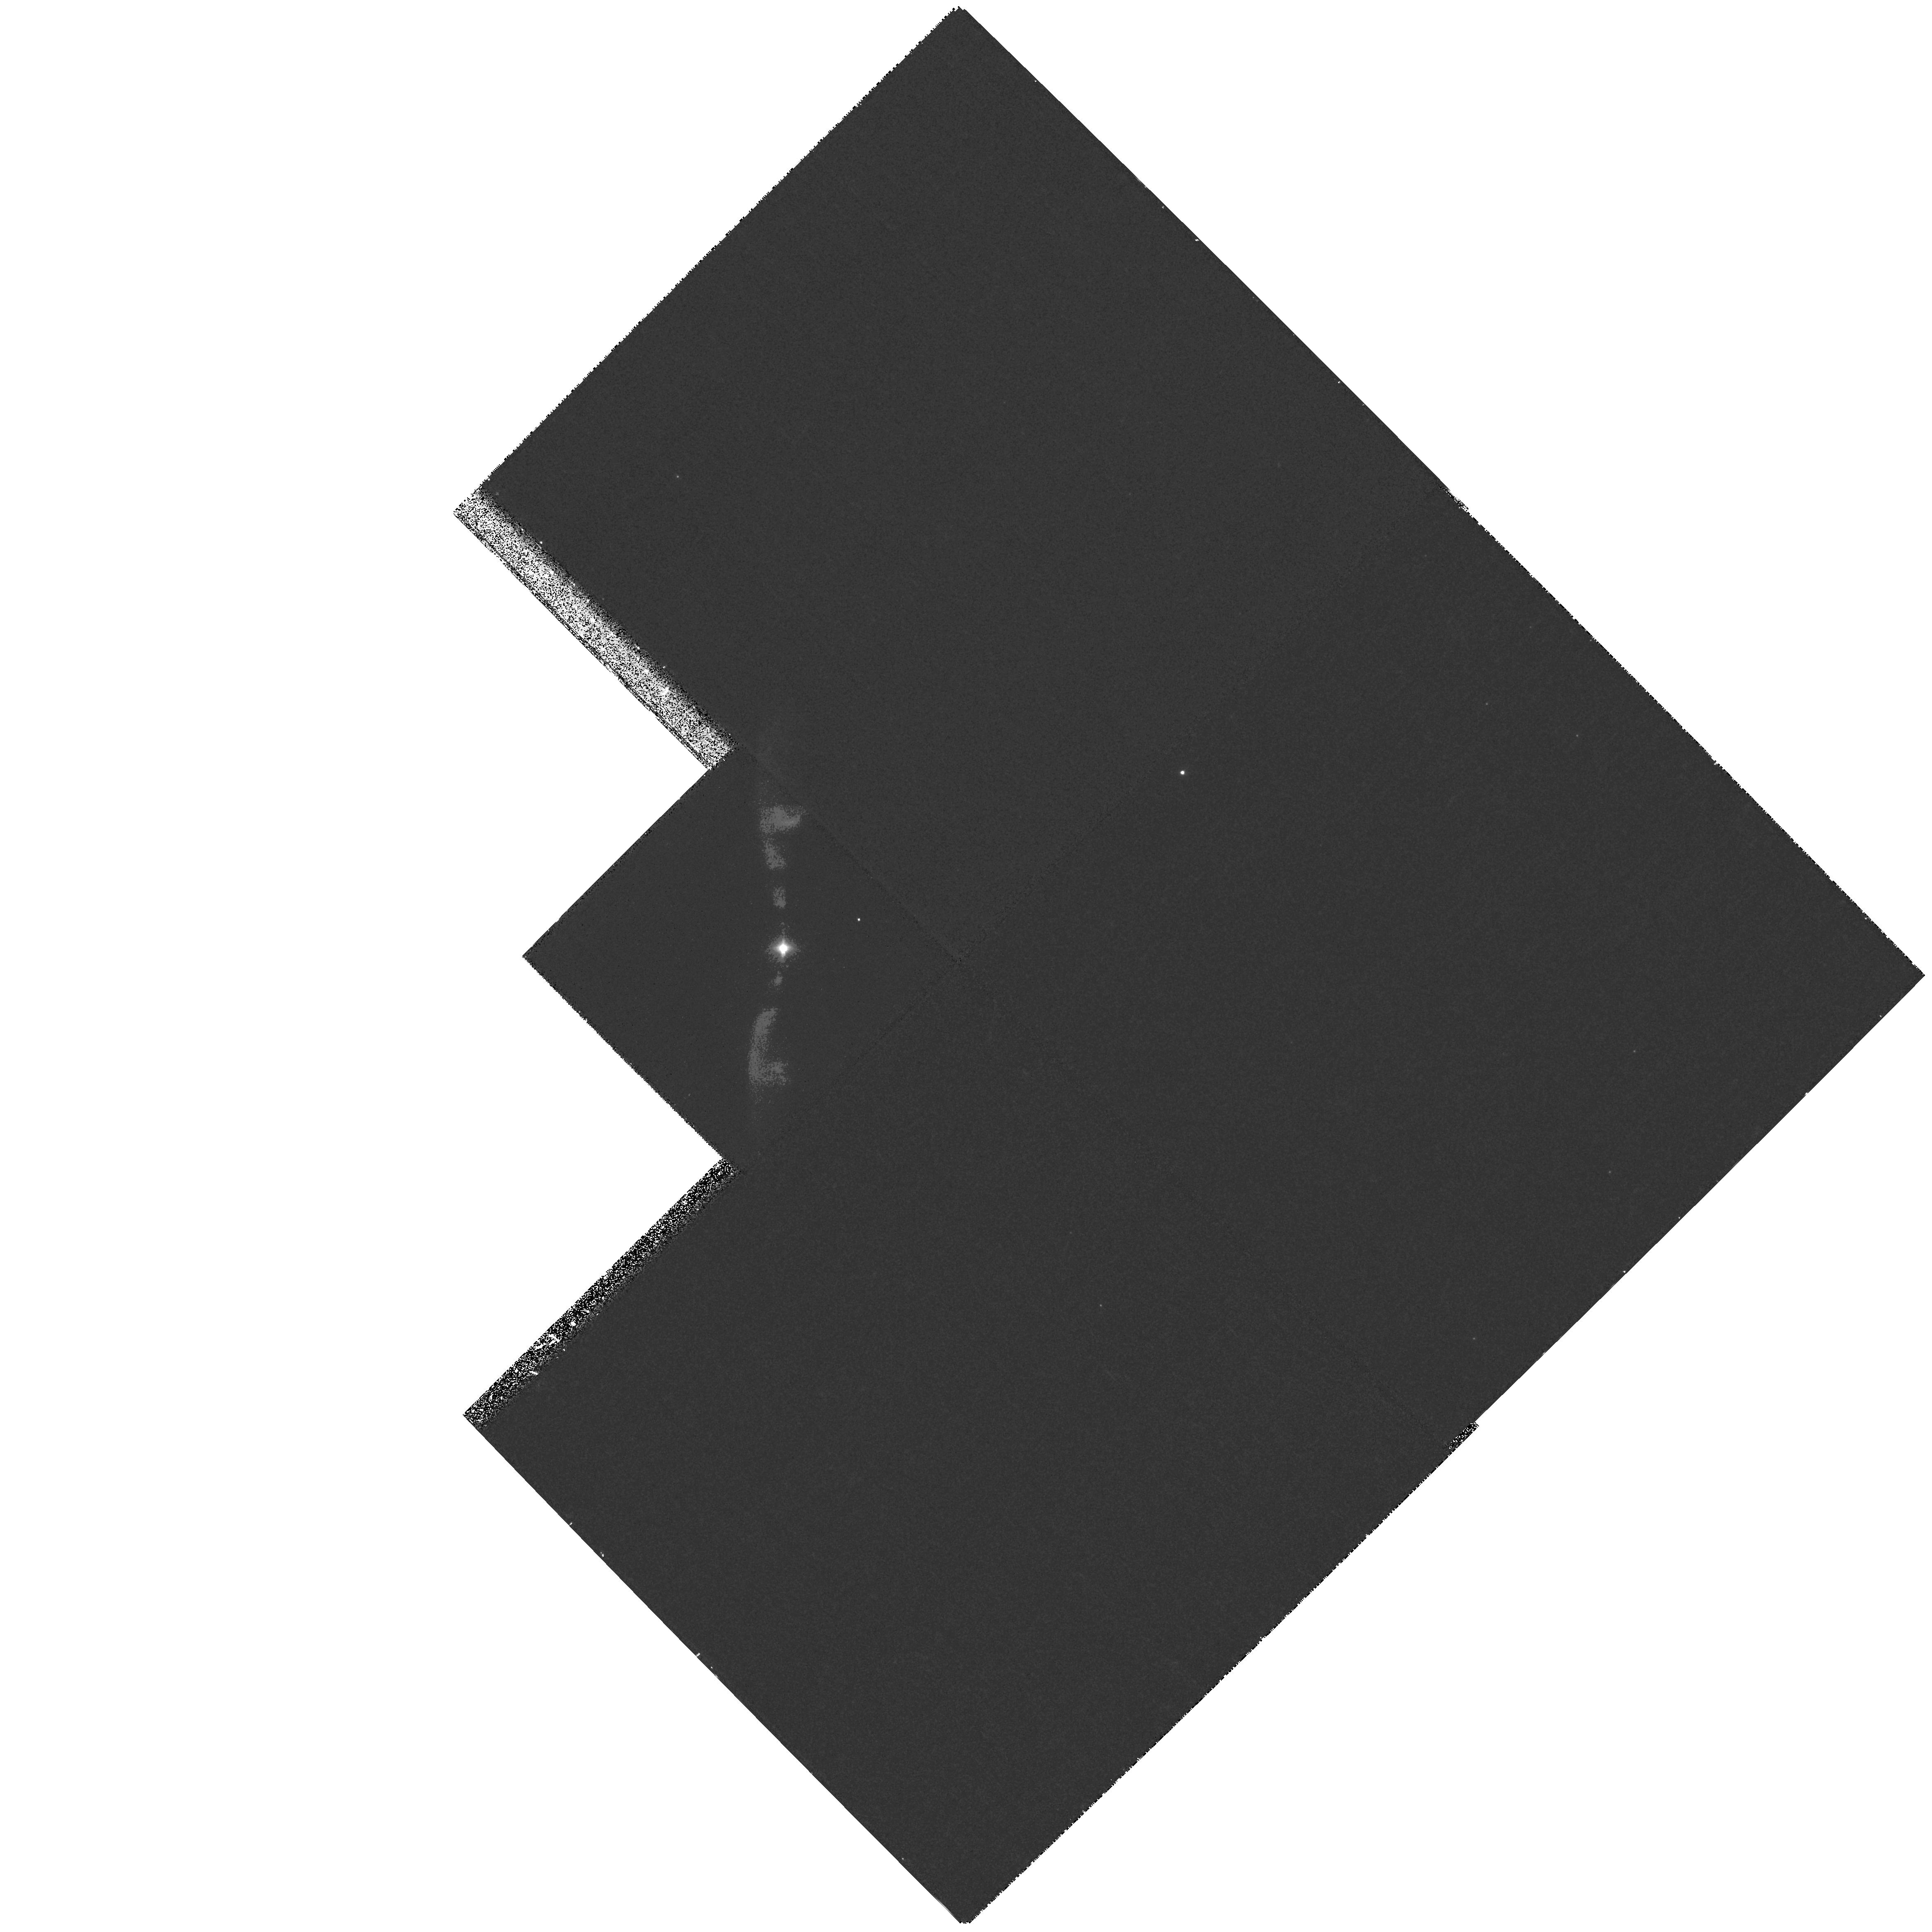
Target: M2-9-WFPC2
Instrument: WFPC2/PC
Filter: F502N
Exposure: 17 min
Observation ID: hst_9050_01_wfpc2_pc_f502n_u6ci01

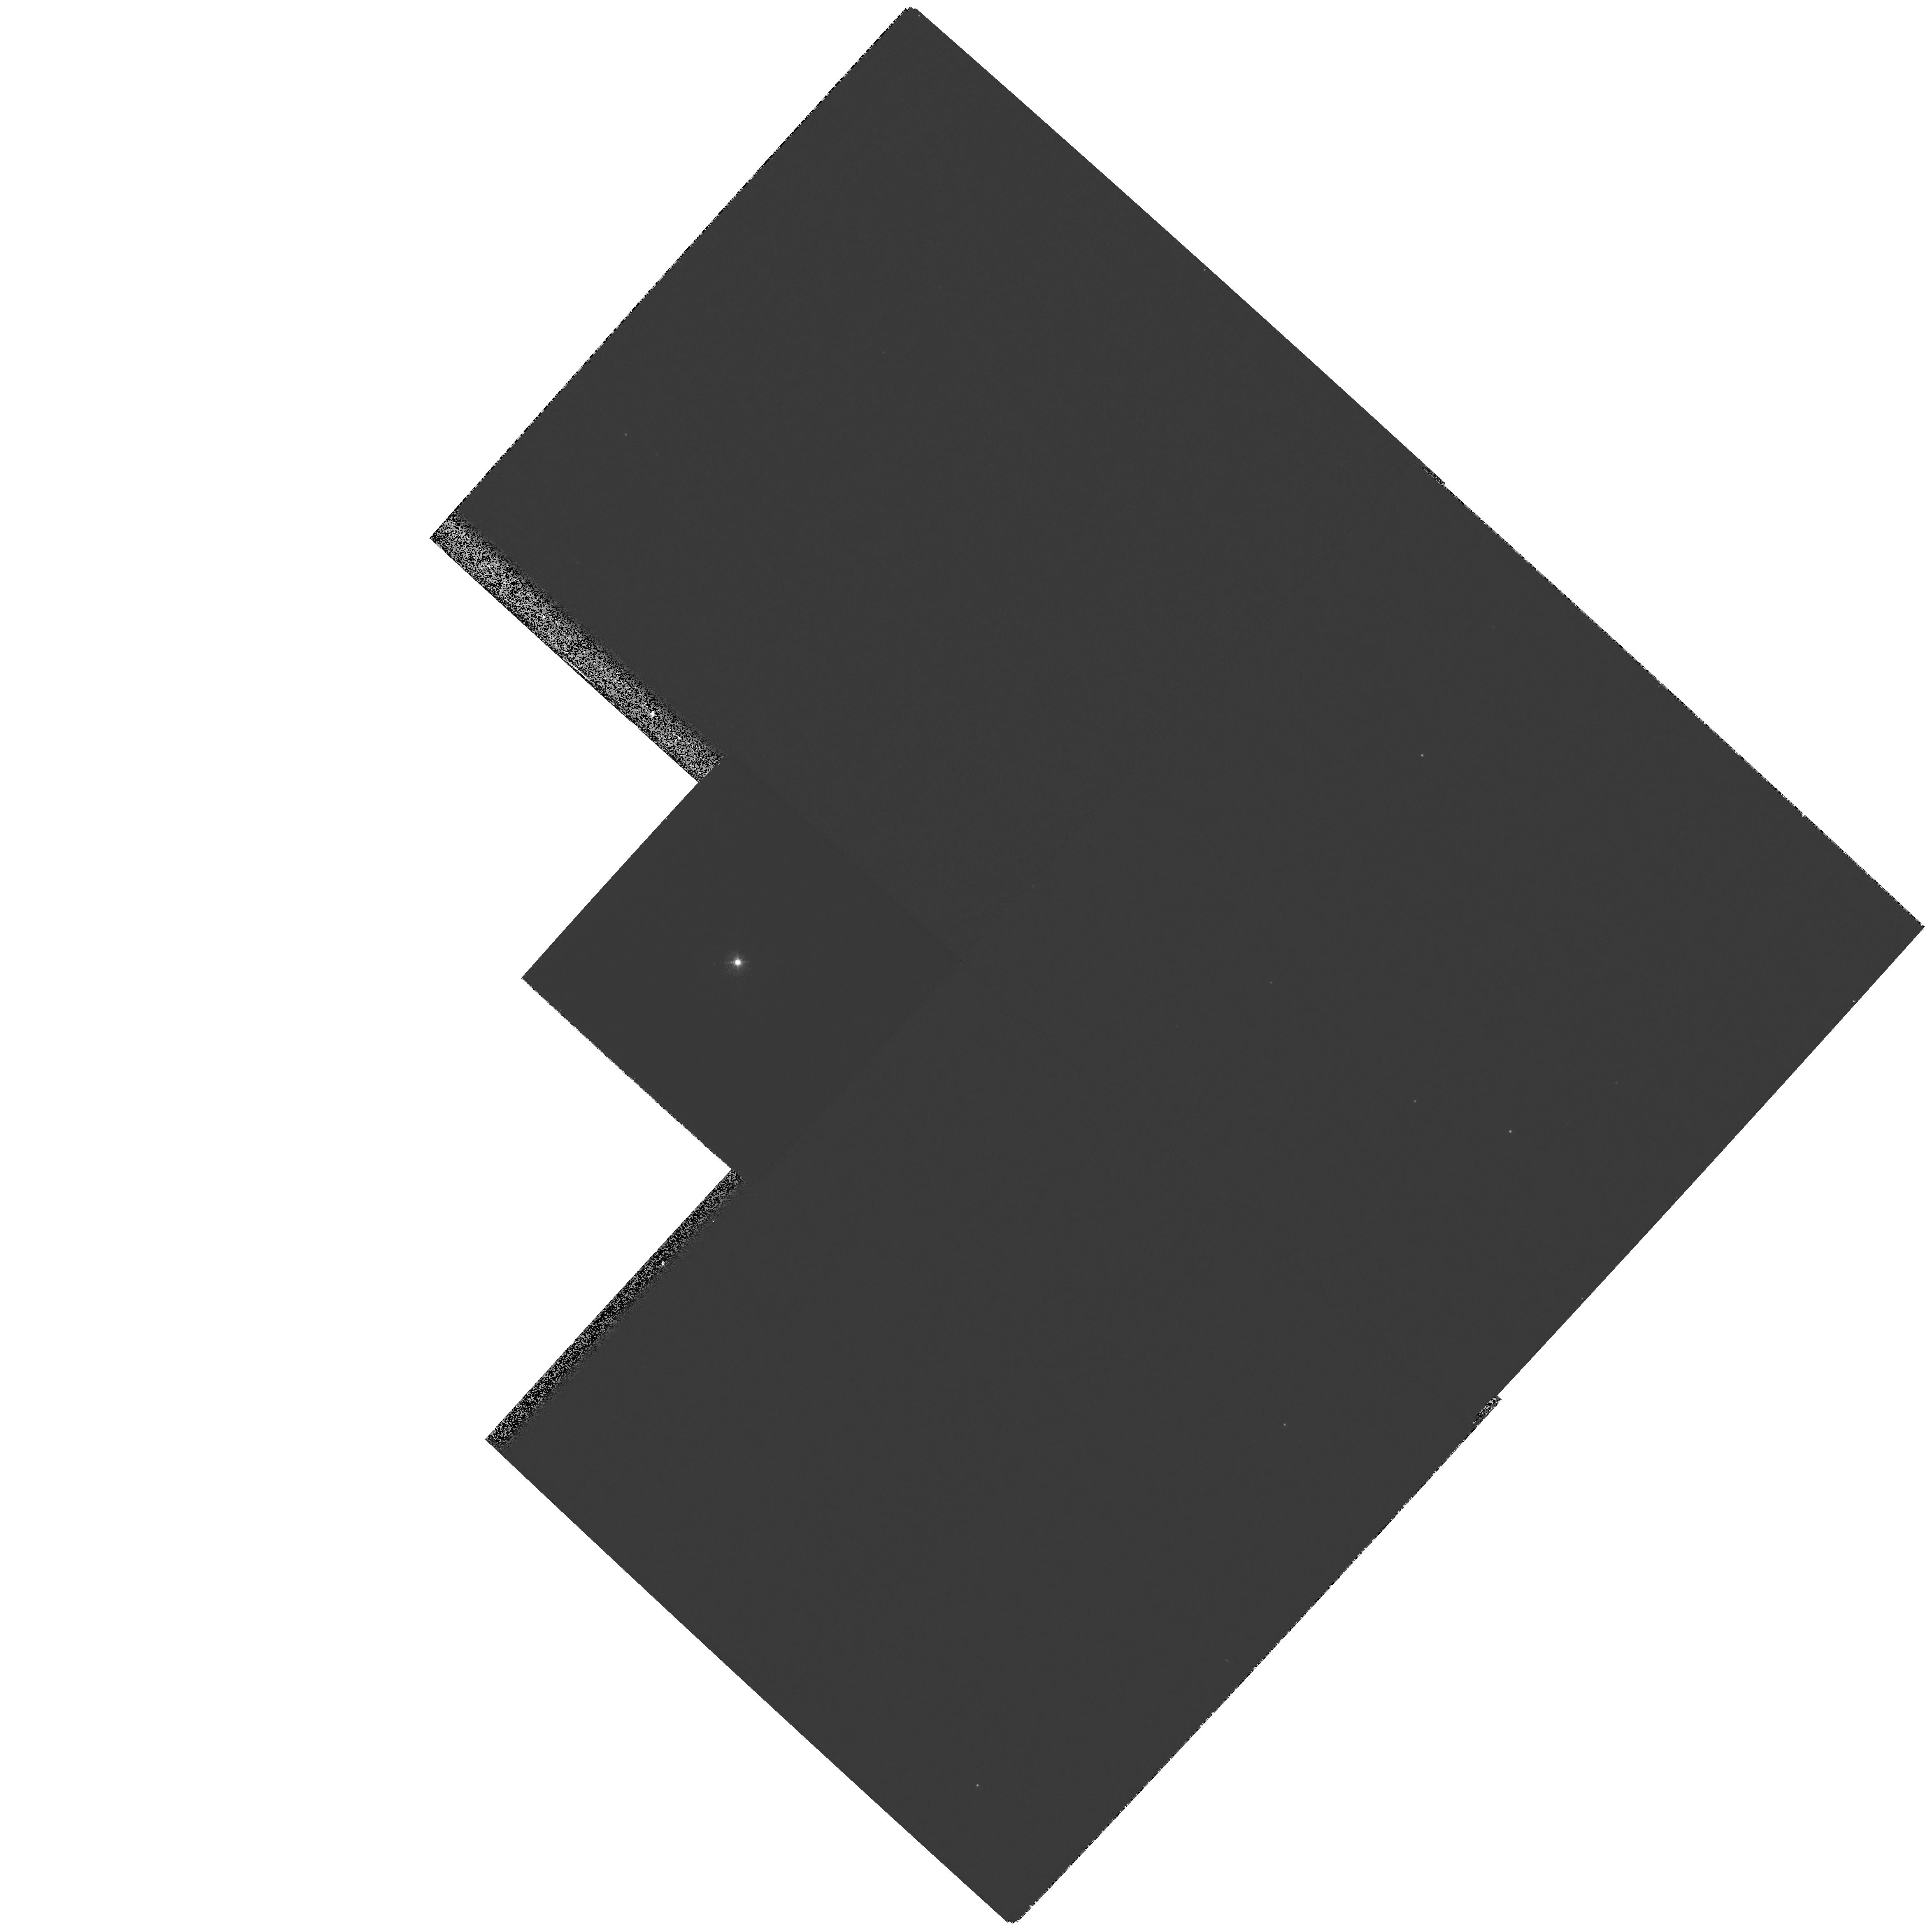
Target: HE2-104-WFPC2
Instrument: WFPC2/PC
Filter: F656N
Exposure: 1 min
Observation ID: hst_9050_53_wfpc2_pc_f656n_u6ci53

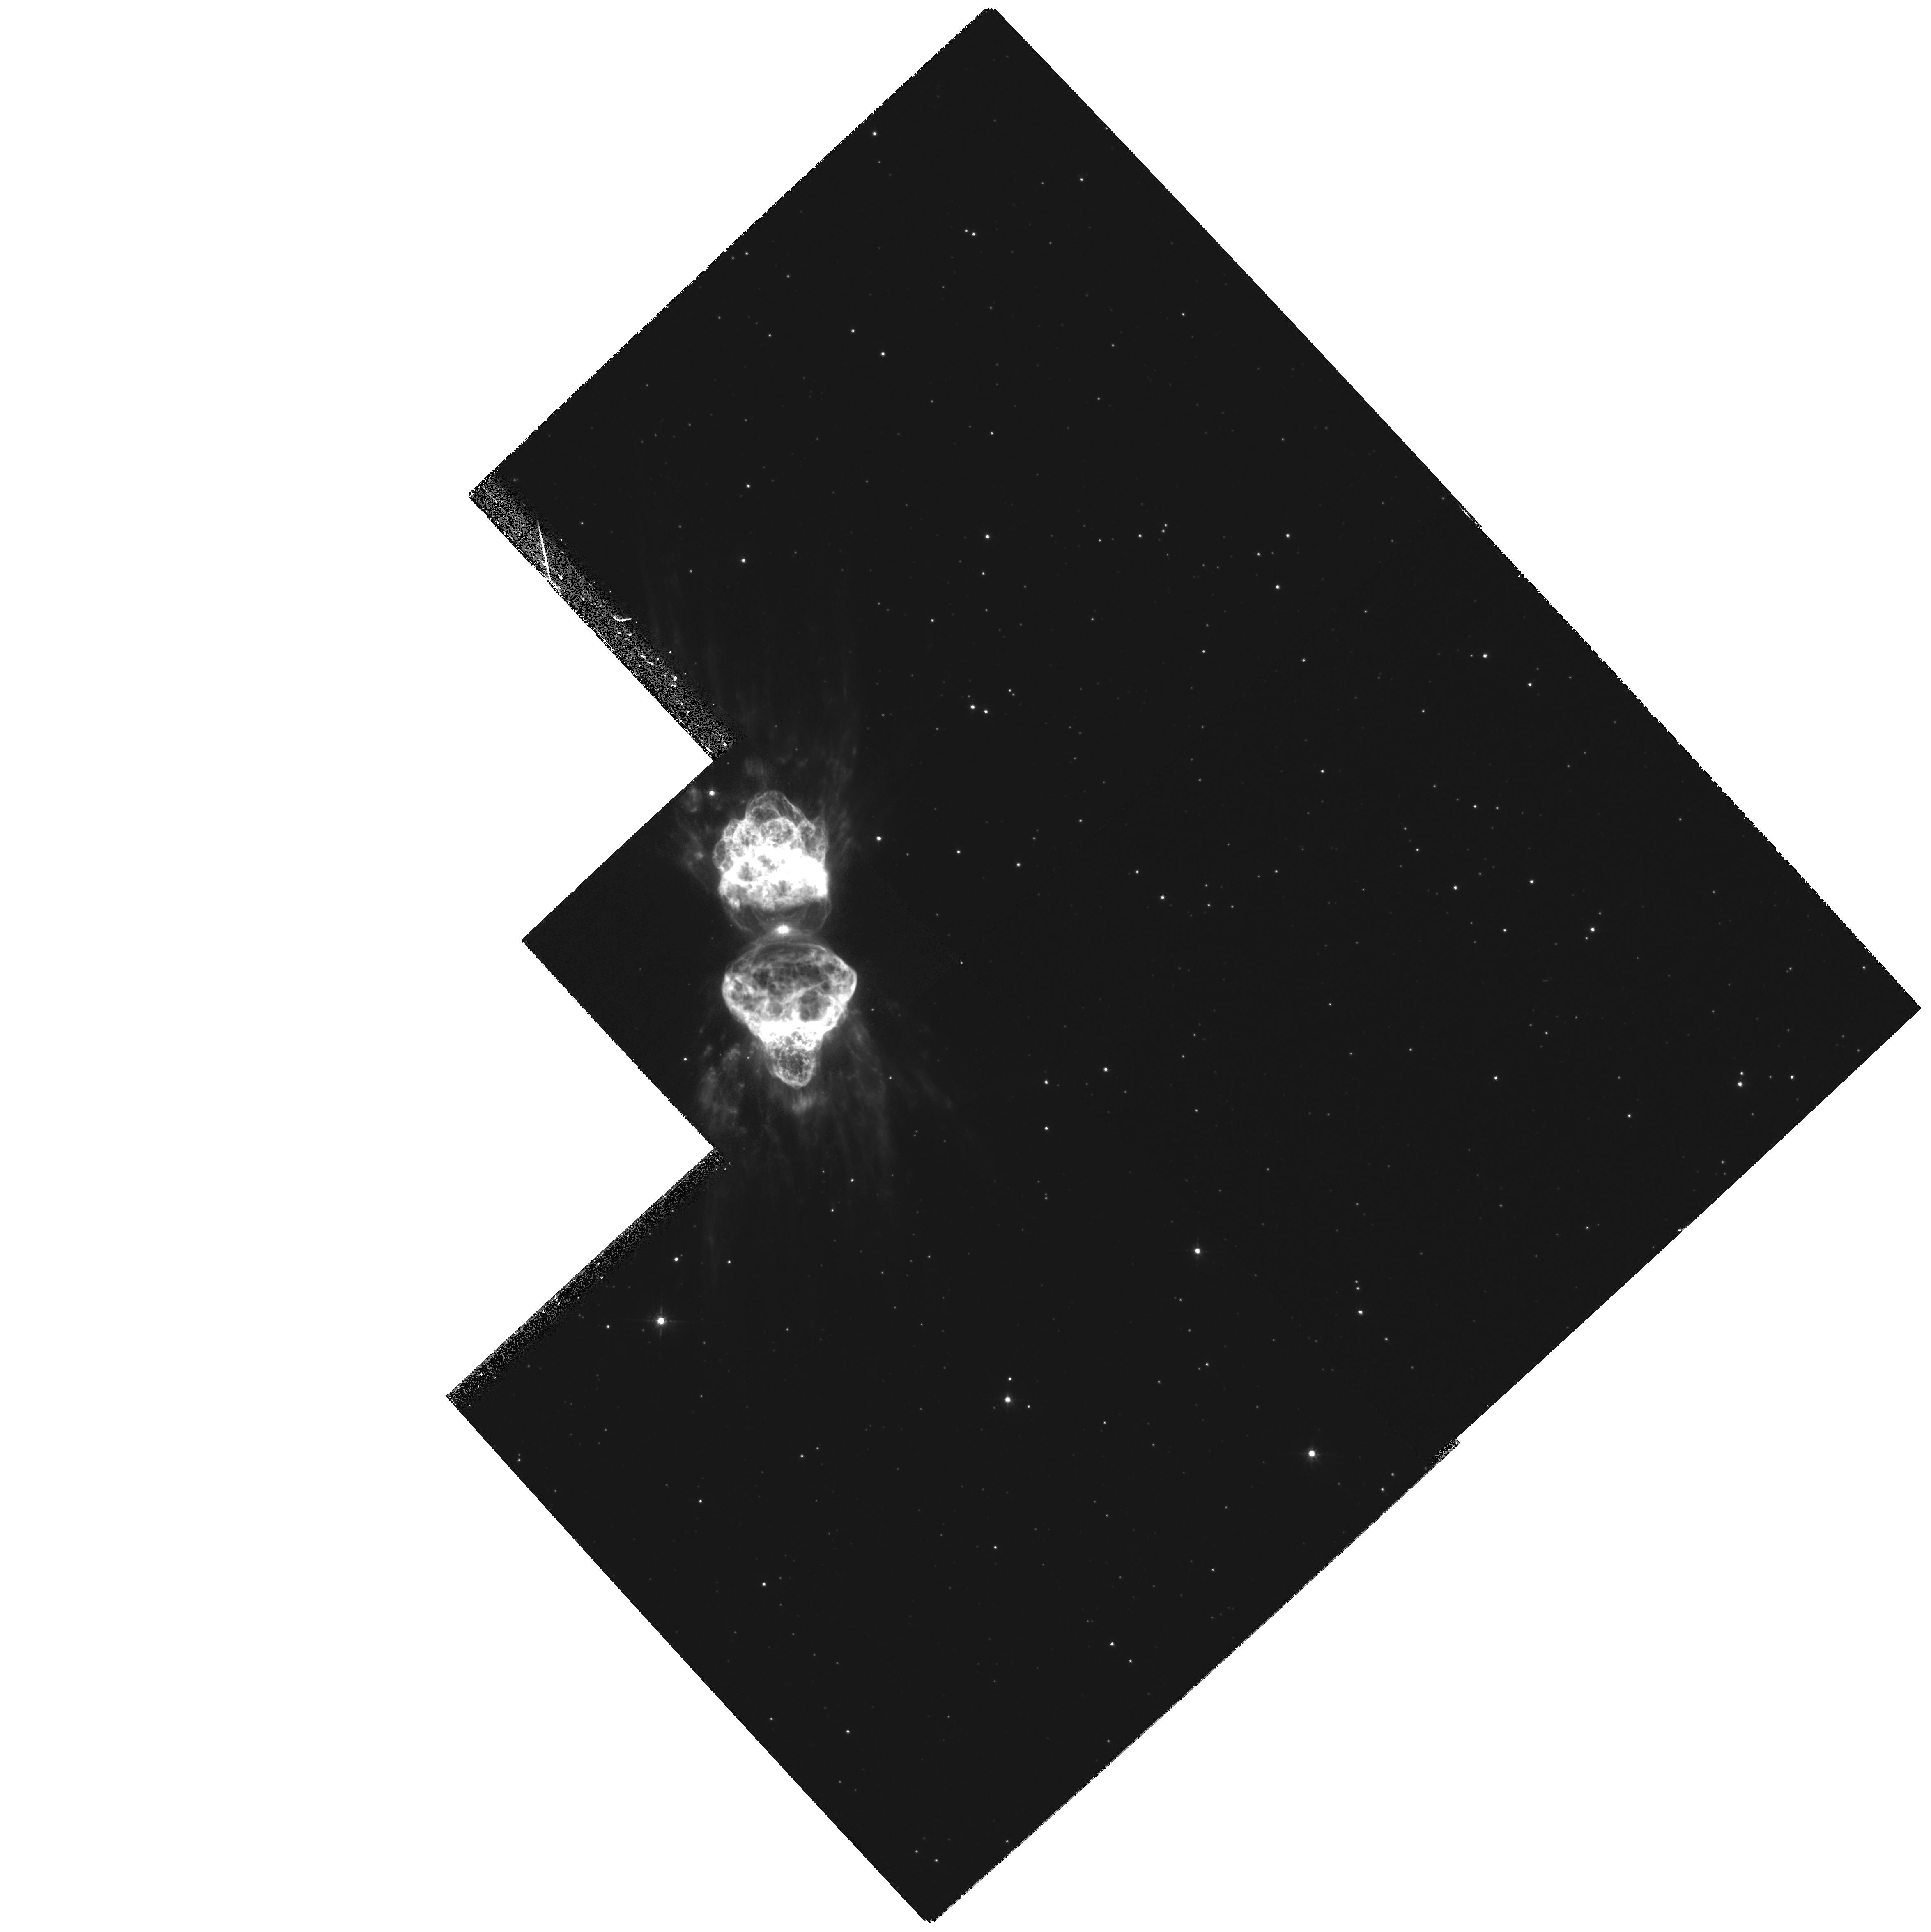
Target: MZ3-WFPC2
Instrument: WFPC2/PC
Filter: F658N
Exposure: 22 min
Observation ID: hst_9050_02_wfpc2_pc_f658n_u6ci02

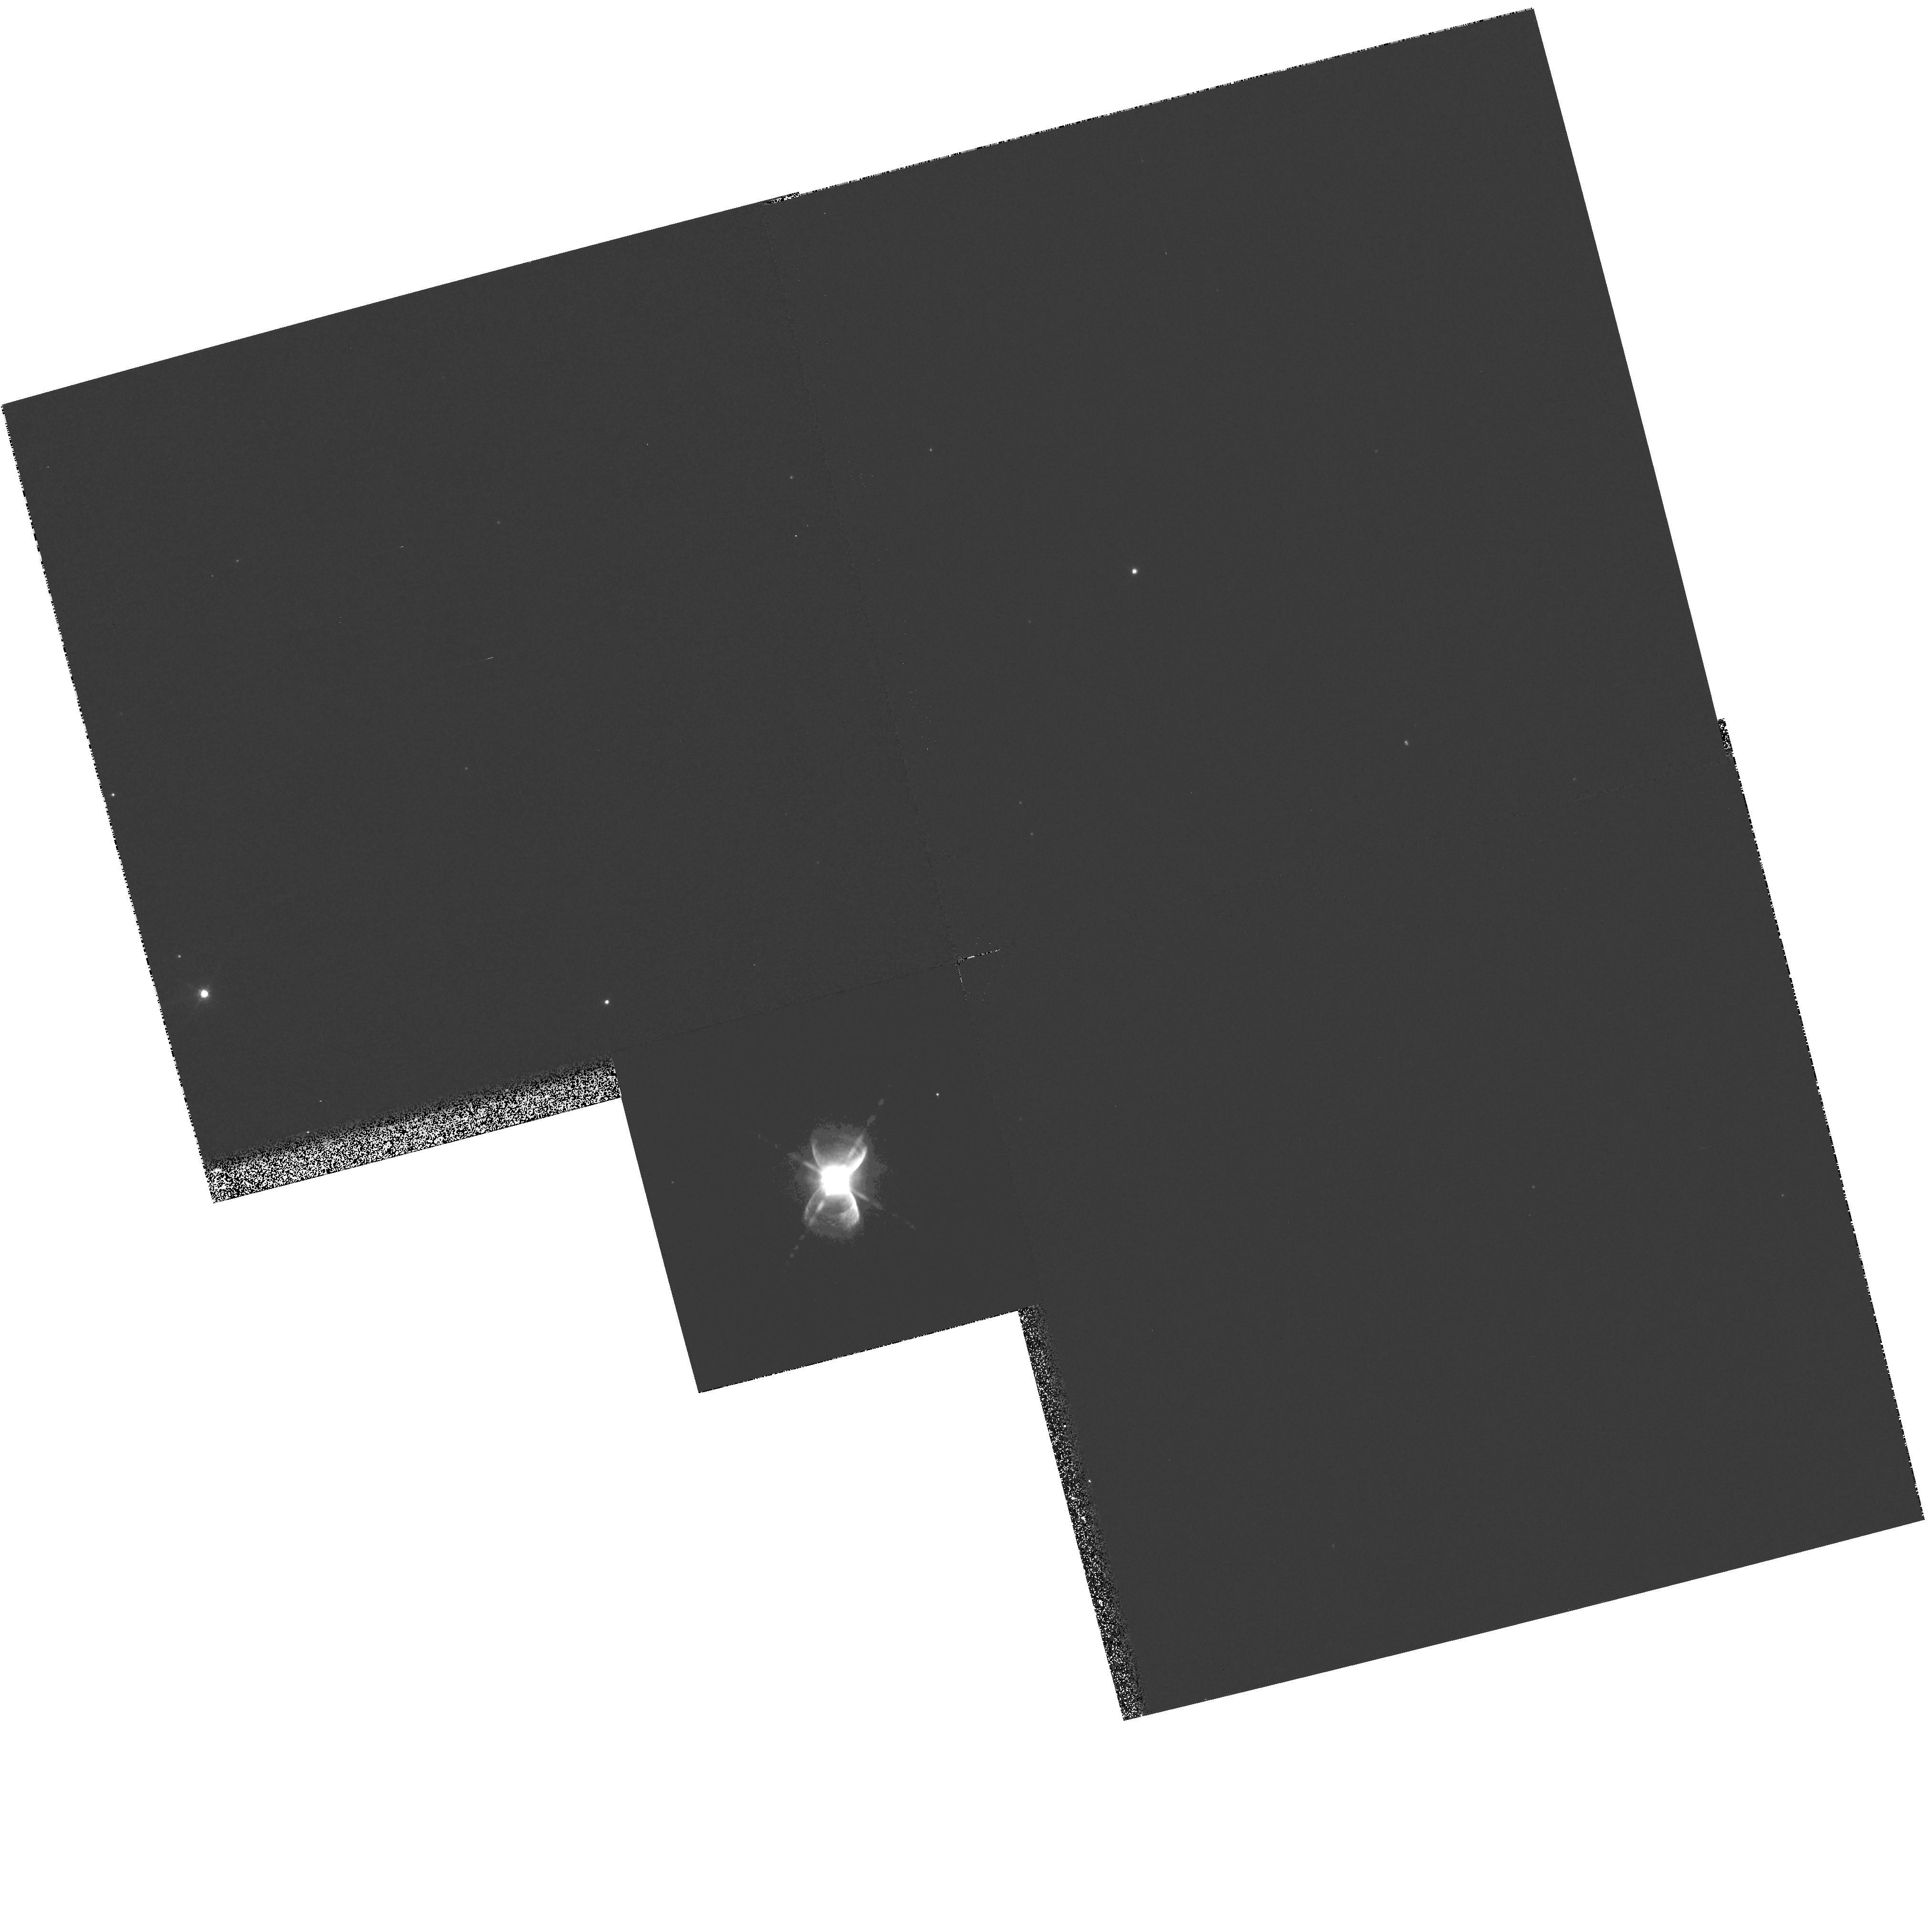
Target: HB12-WFPC2
Instrument: WFPC2/PC
Filter: F656N
Exposure: 7 min
Observation ID: hst_9050_04_wfpc2_pc_f656n_u6ci04

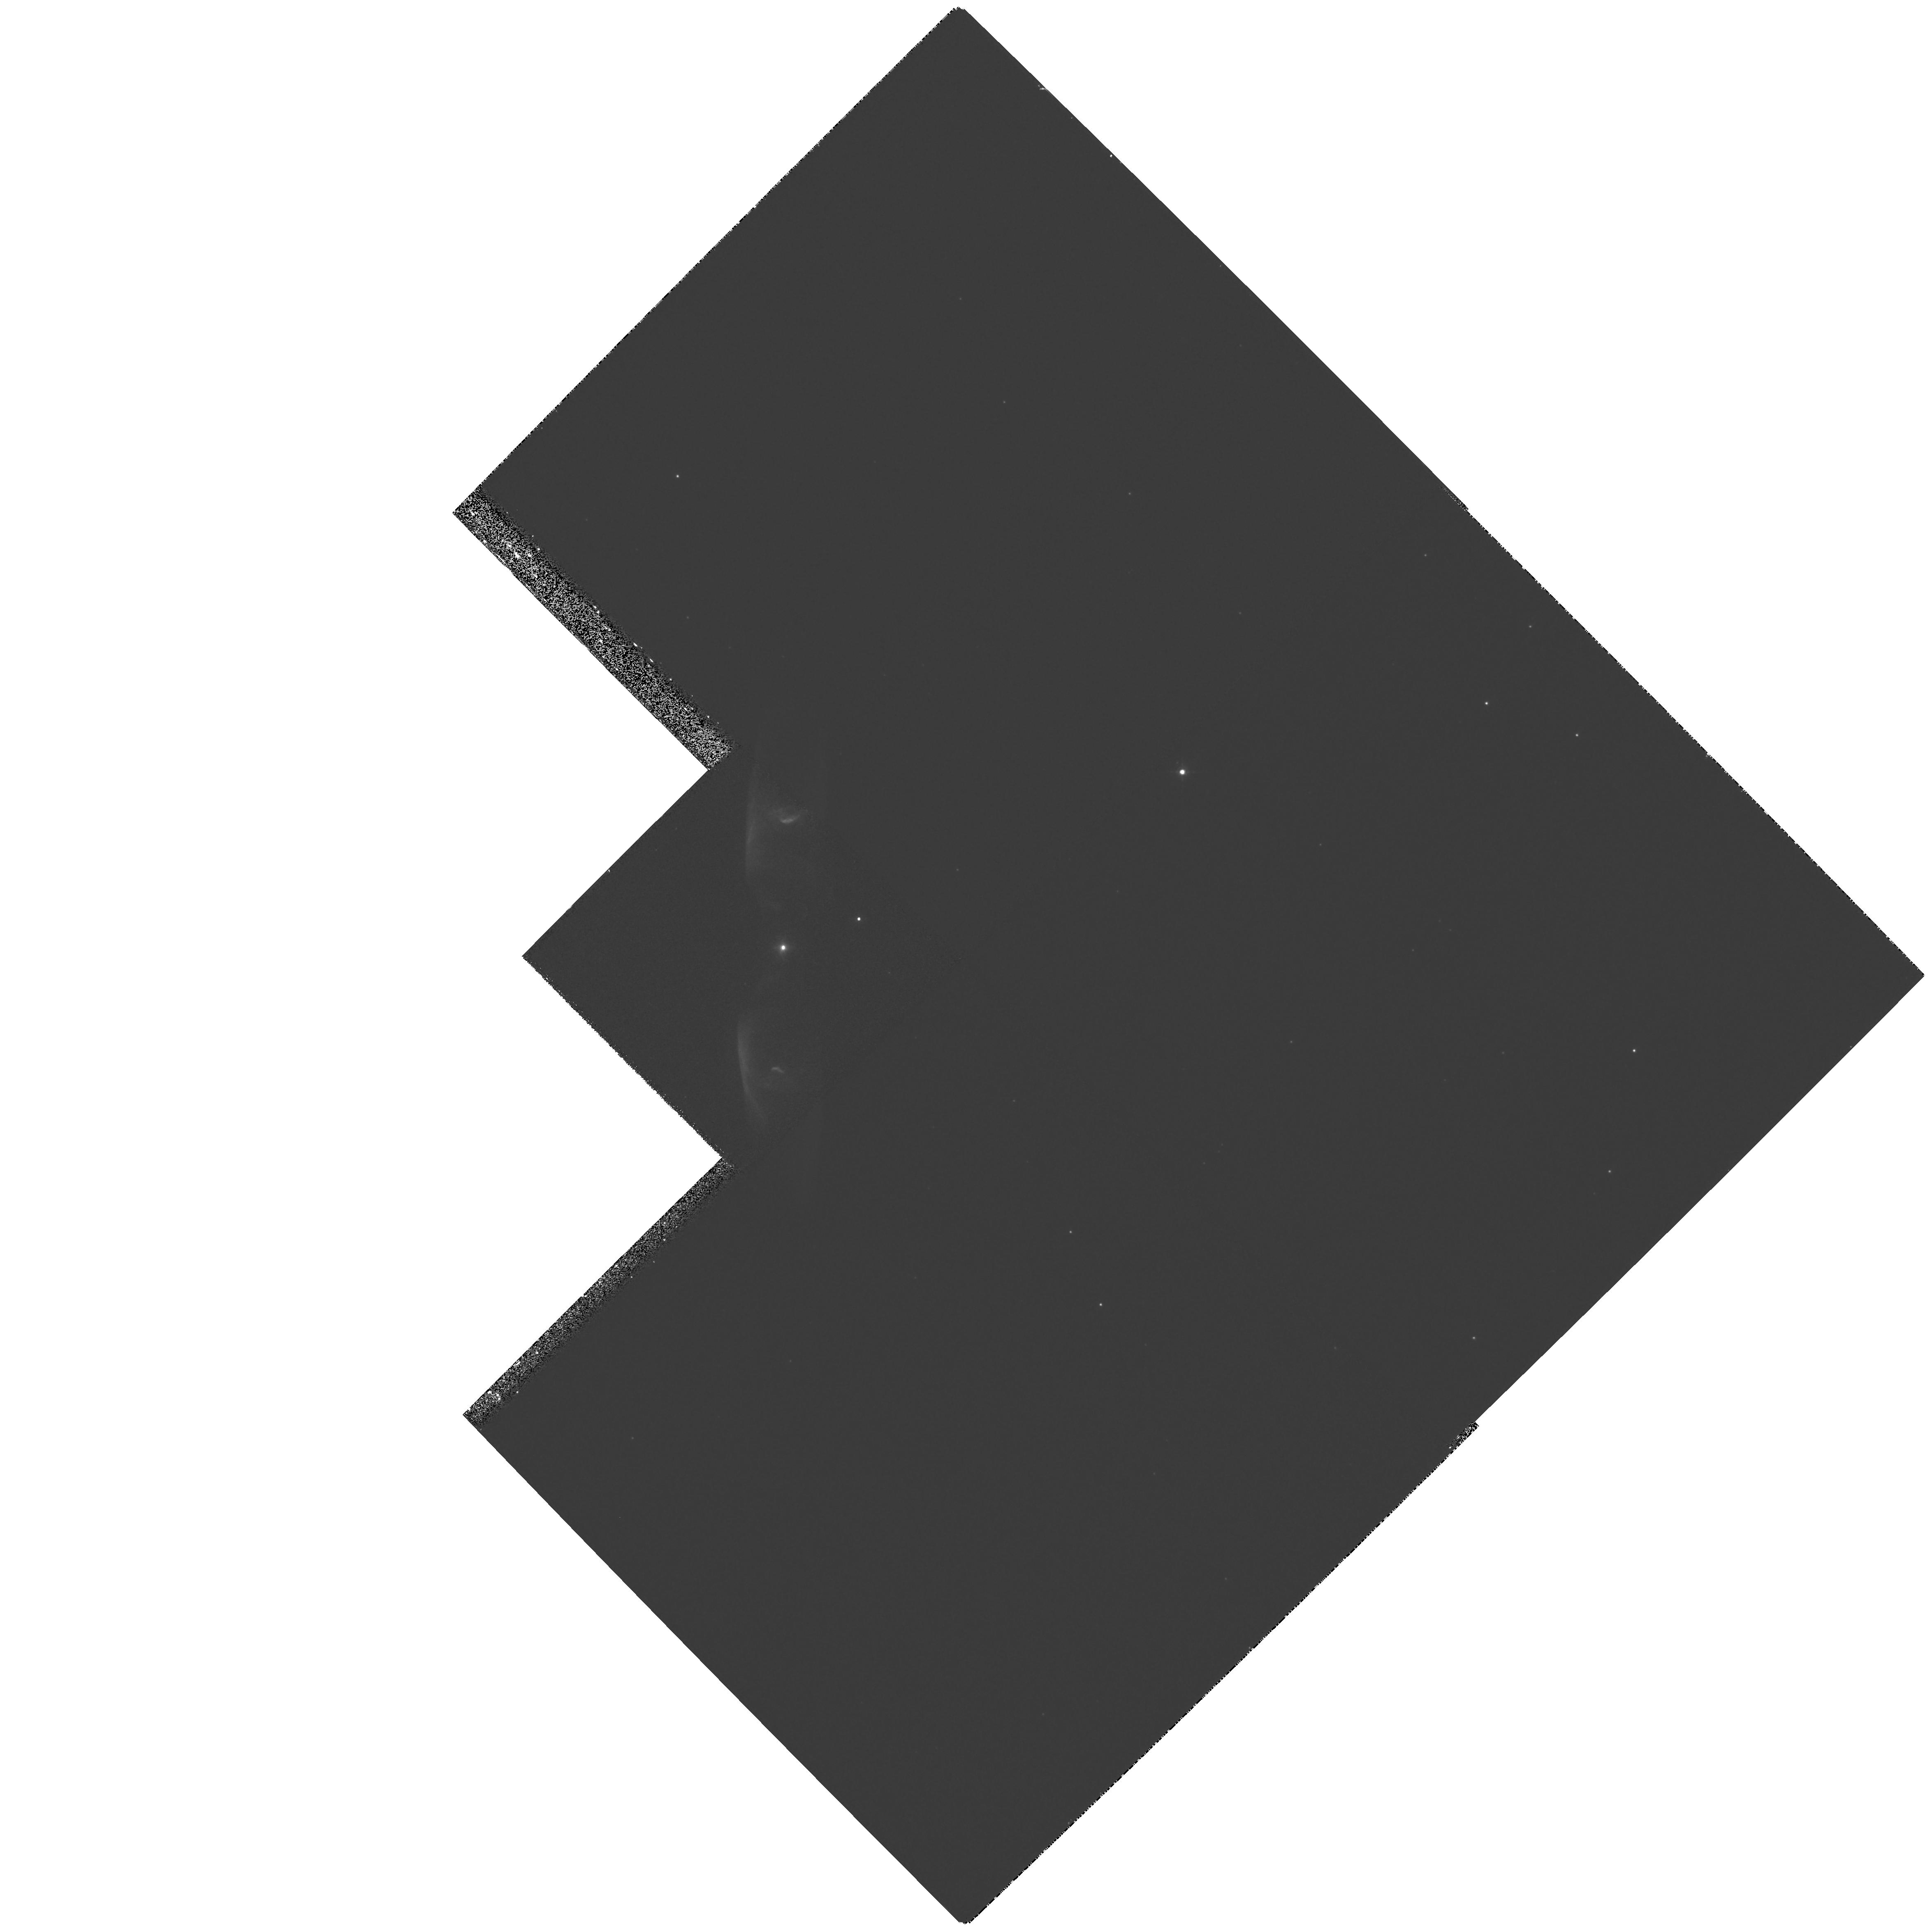
Target: M2-9-WFPC2
Instrument: WFPC2/PC
Filter: F673N
Exposure: 17 min
Observation ID: hst_9050_01_wfpc2_pc_f673n_u6ci01

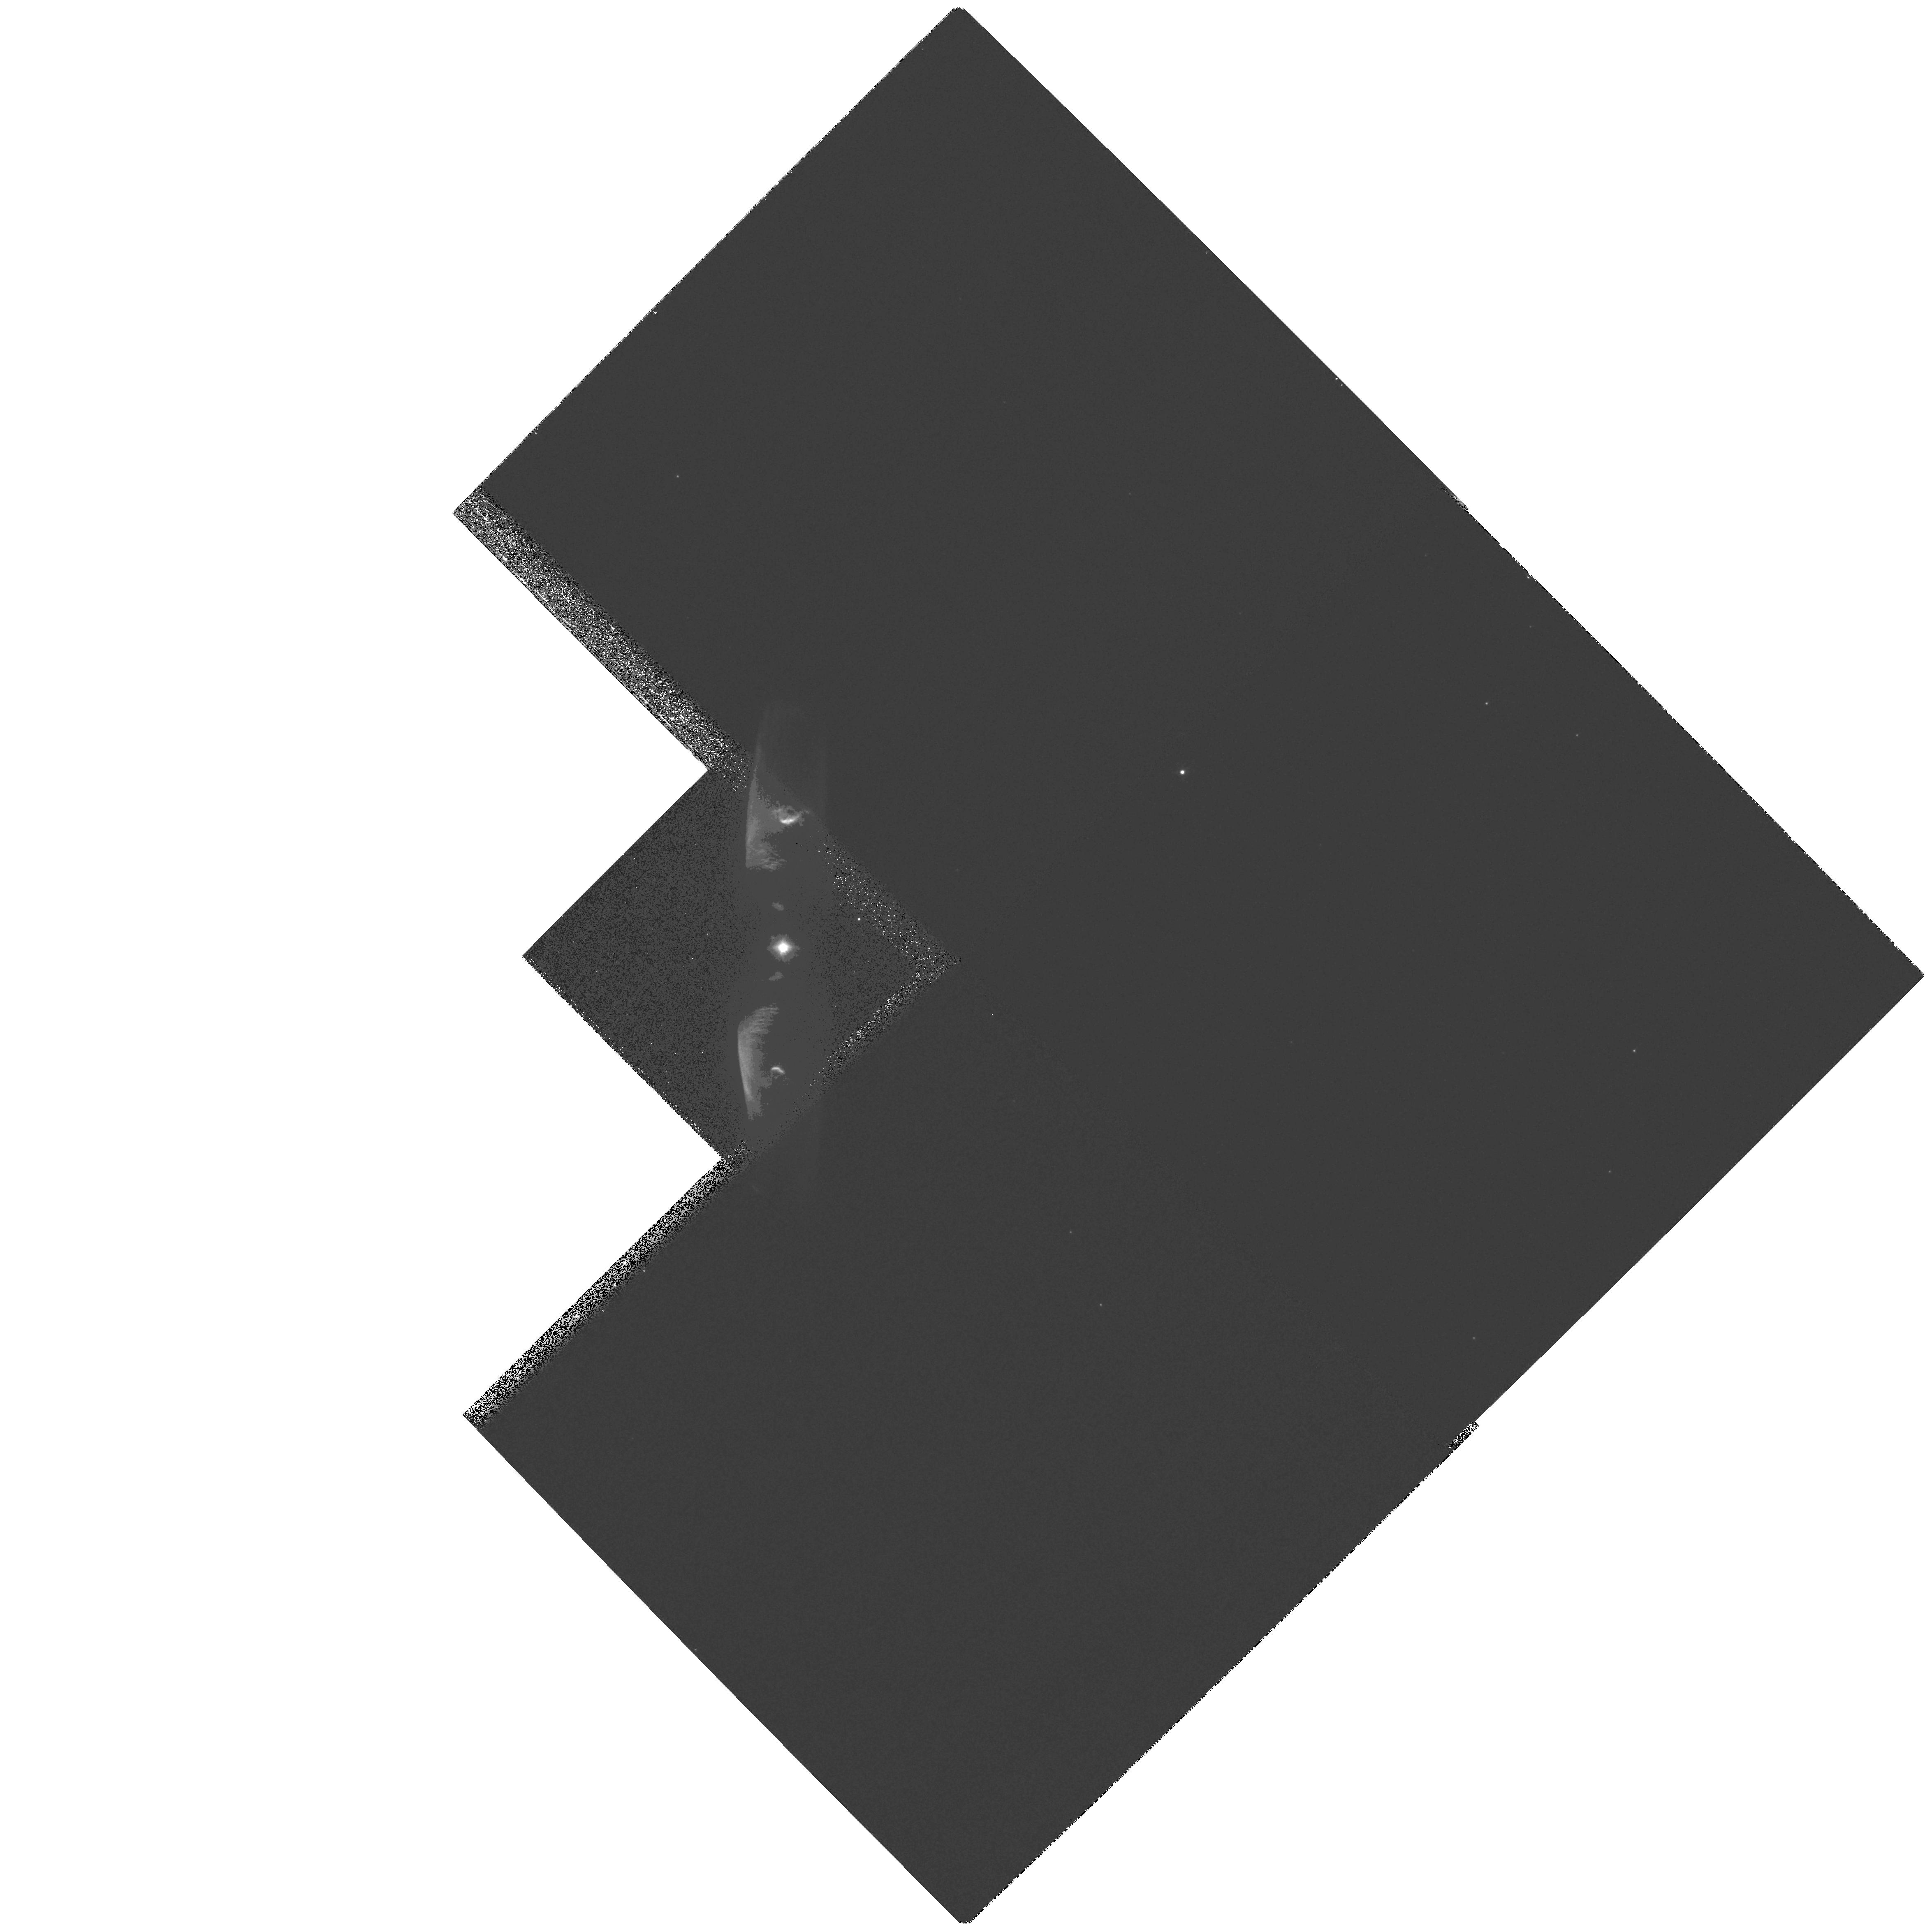
Target: M2-9-WFPC2
Instrument: WFPC2/PC
Filter: F658N
Exposure: 7 min
Observation ID: hst_9050_01_wfpc2_pc_f658n_u6ci01

Outflow Collimation in Bipolar Symbiotic Nebulae (PI: Balick, Bruce)

Flow collimation in evolved stars is neither expected nor understood. Classical theories of stellar evolution do not predict and cannot explain this bipolarity. More exotic concepts (binary interactions, spun-up atmospheres, poloidal or toroidal magnetized winds) have been proposed, but observations are yet to verify or falsify any of their predictions. We propose to probe the near-nuclear morphology and kinematics of four bright, low-extinction targets whose large-scale structure is highly bipolar. Our goal is to provide a detailed description of the circumnuclear outflows, to uncover the physical structure and nature of the collimator, and to evaluate the speculative collimation mechanisms. The bright nucleus has hampered efforts to explore the nebular collimators that lie close to the star, so we'll use STIS to disperse the nuclear light and, thus, to avoid its glare. A secondary goal is to obtain second-epoch WFPC2 images of all targets. The outflow speeds predict readily measurable proper motions of >~2 PC pix in 3 yr at distances of 0.5--1 kpc.